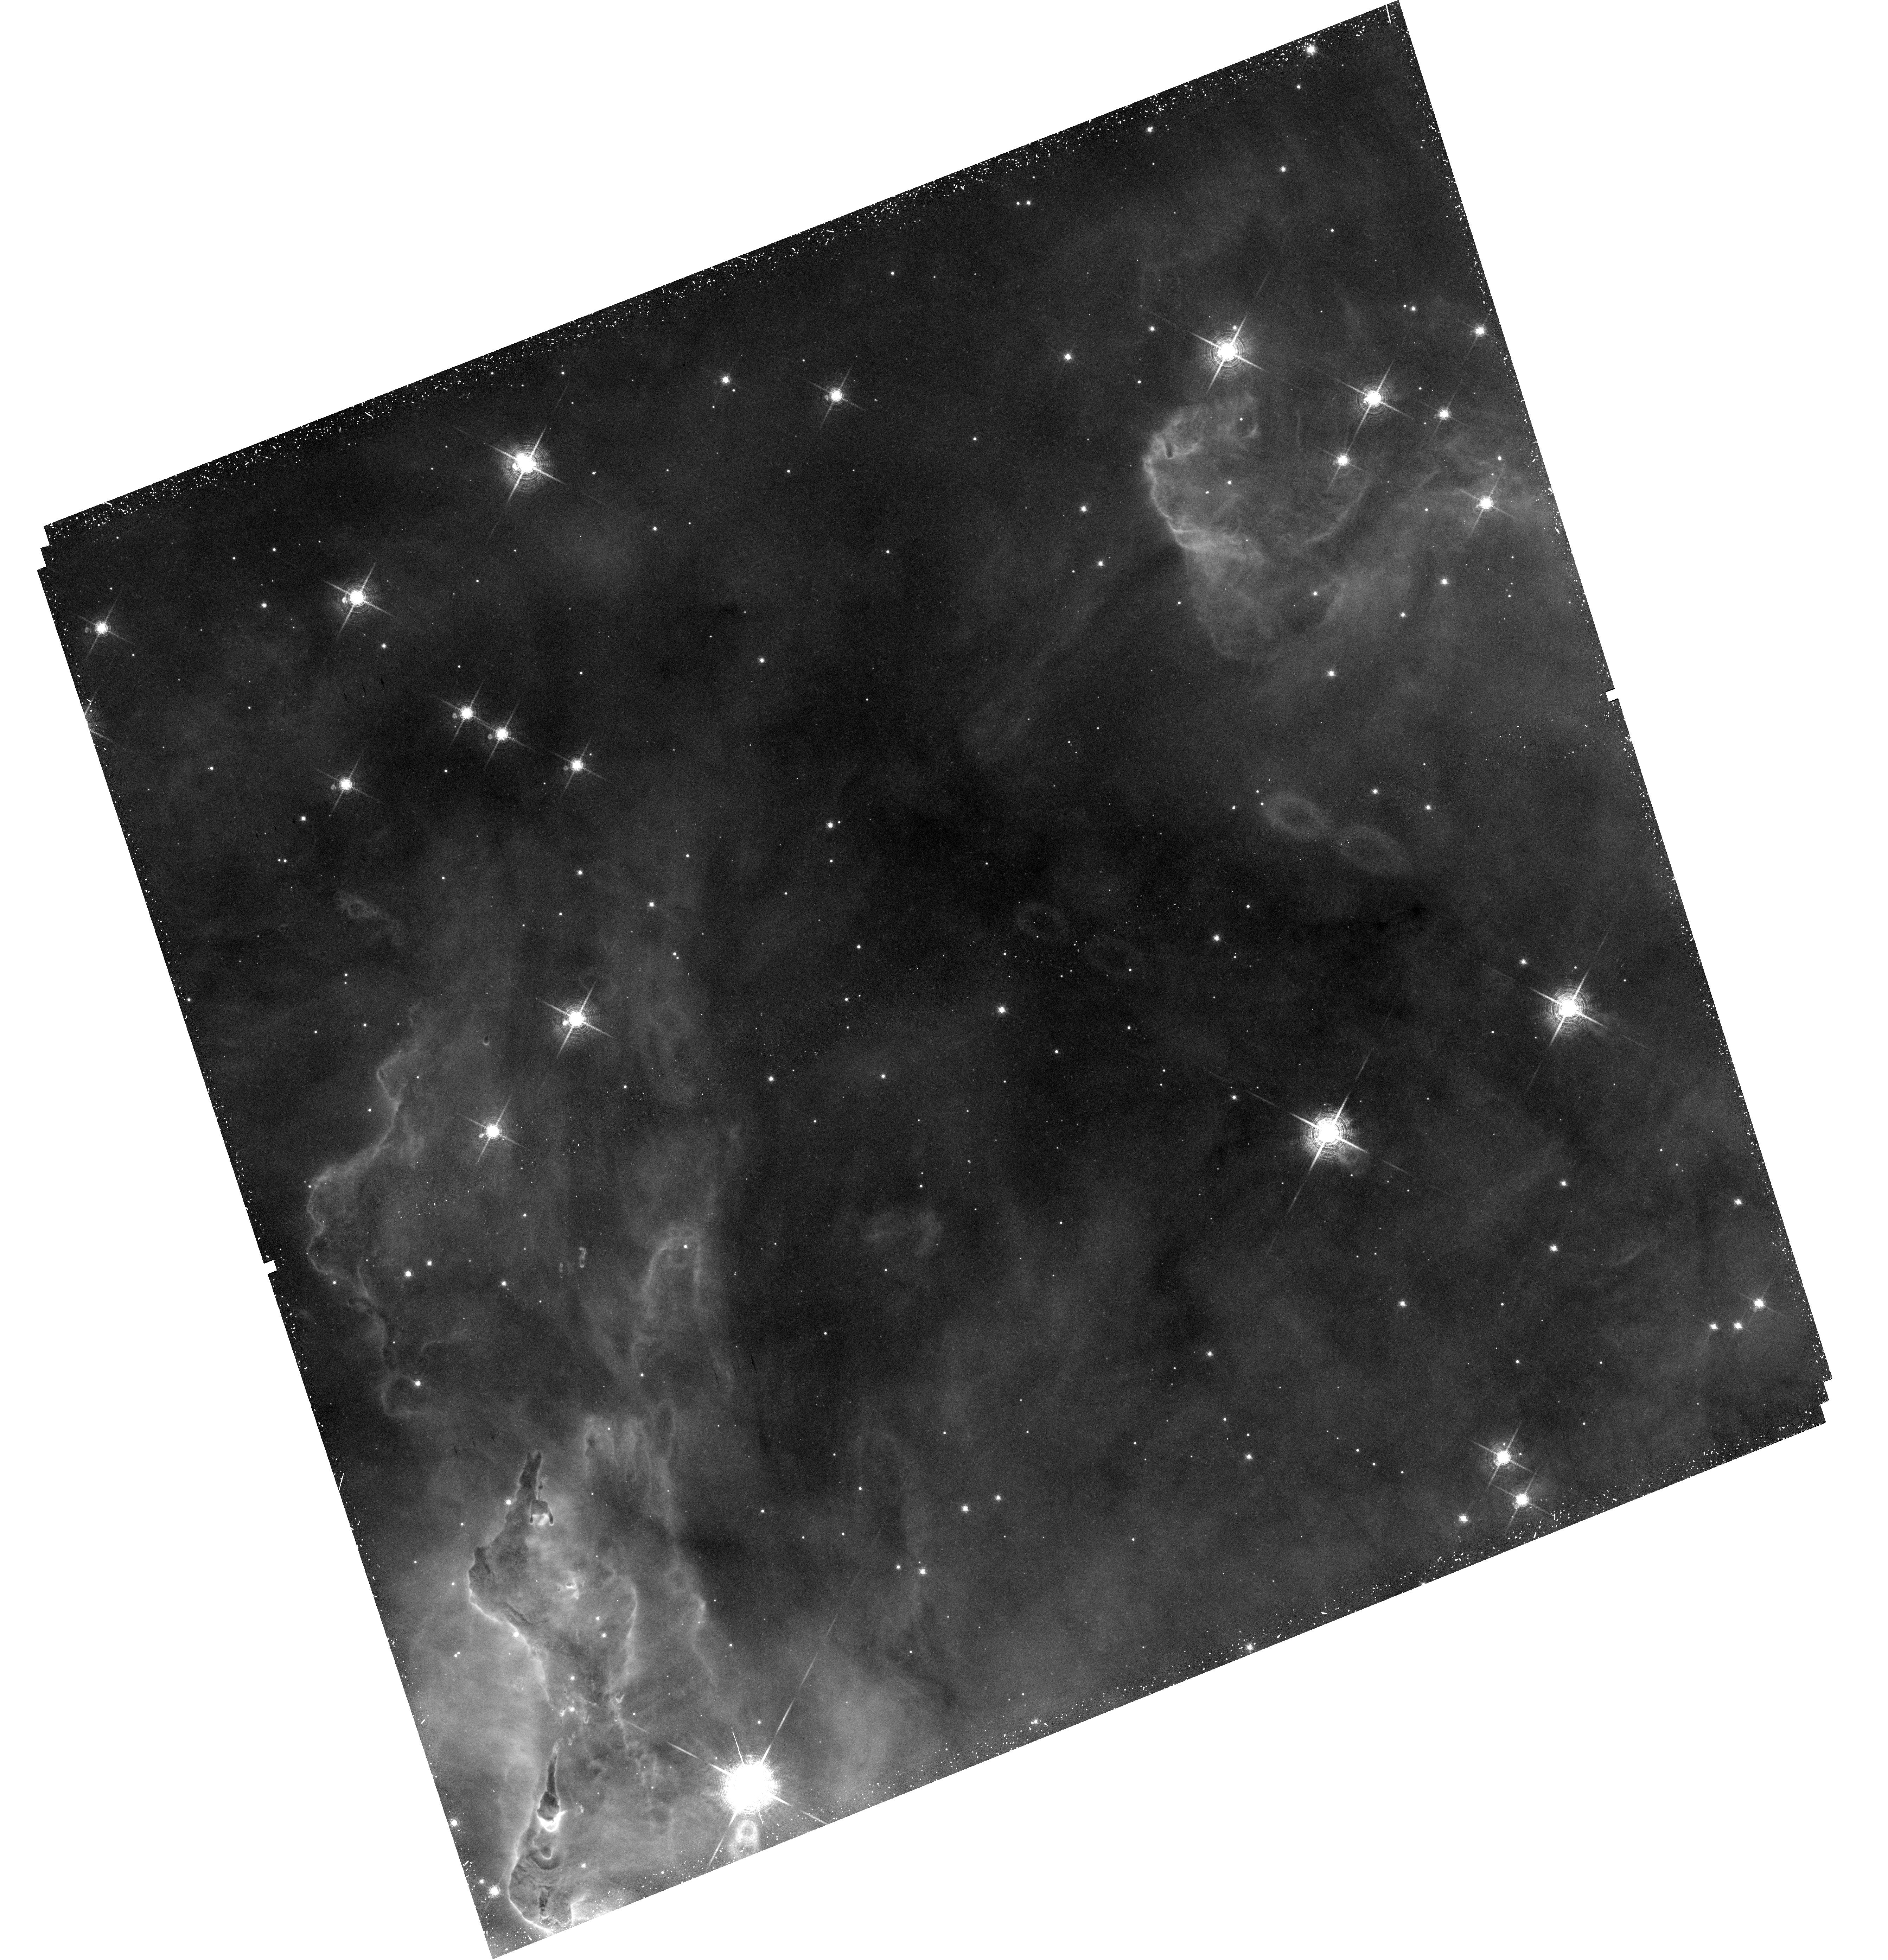
Target: HH901
Instrument: WFC3/UVIS
Filter: F673N
Exposure: 45 min
Observation ID: hst_12050_14_wfc3_uvis_f673n_ibdz14

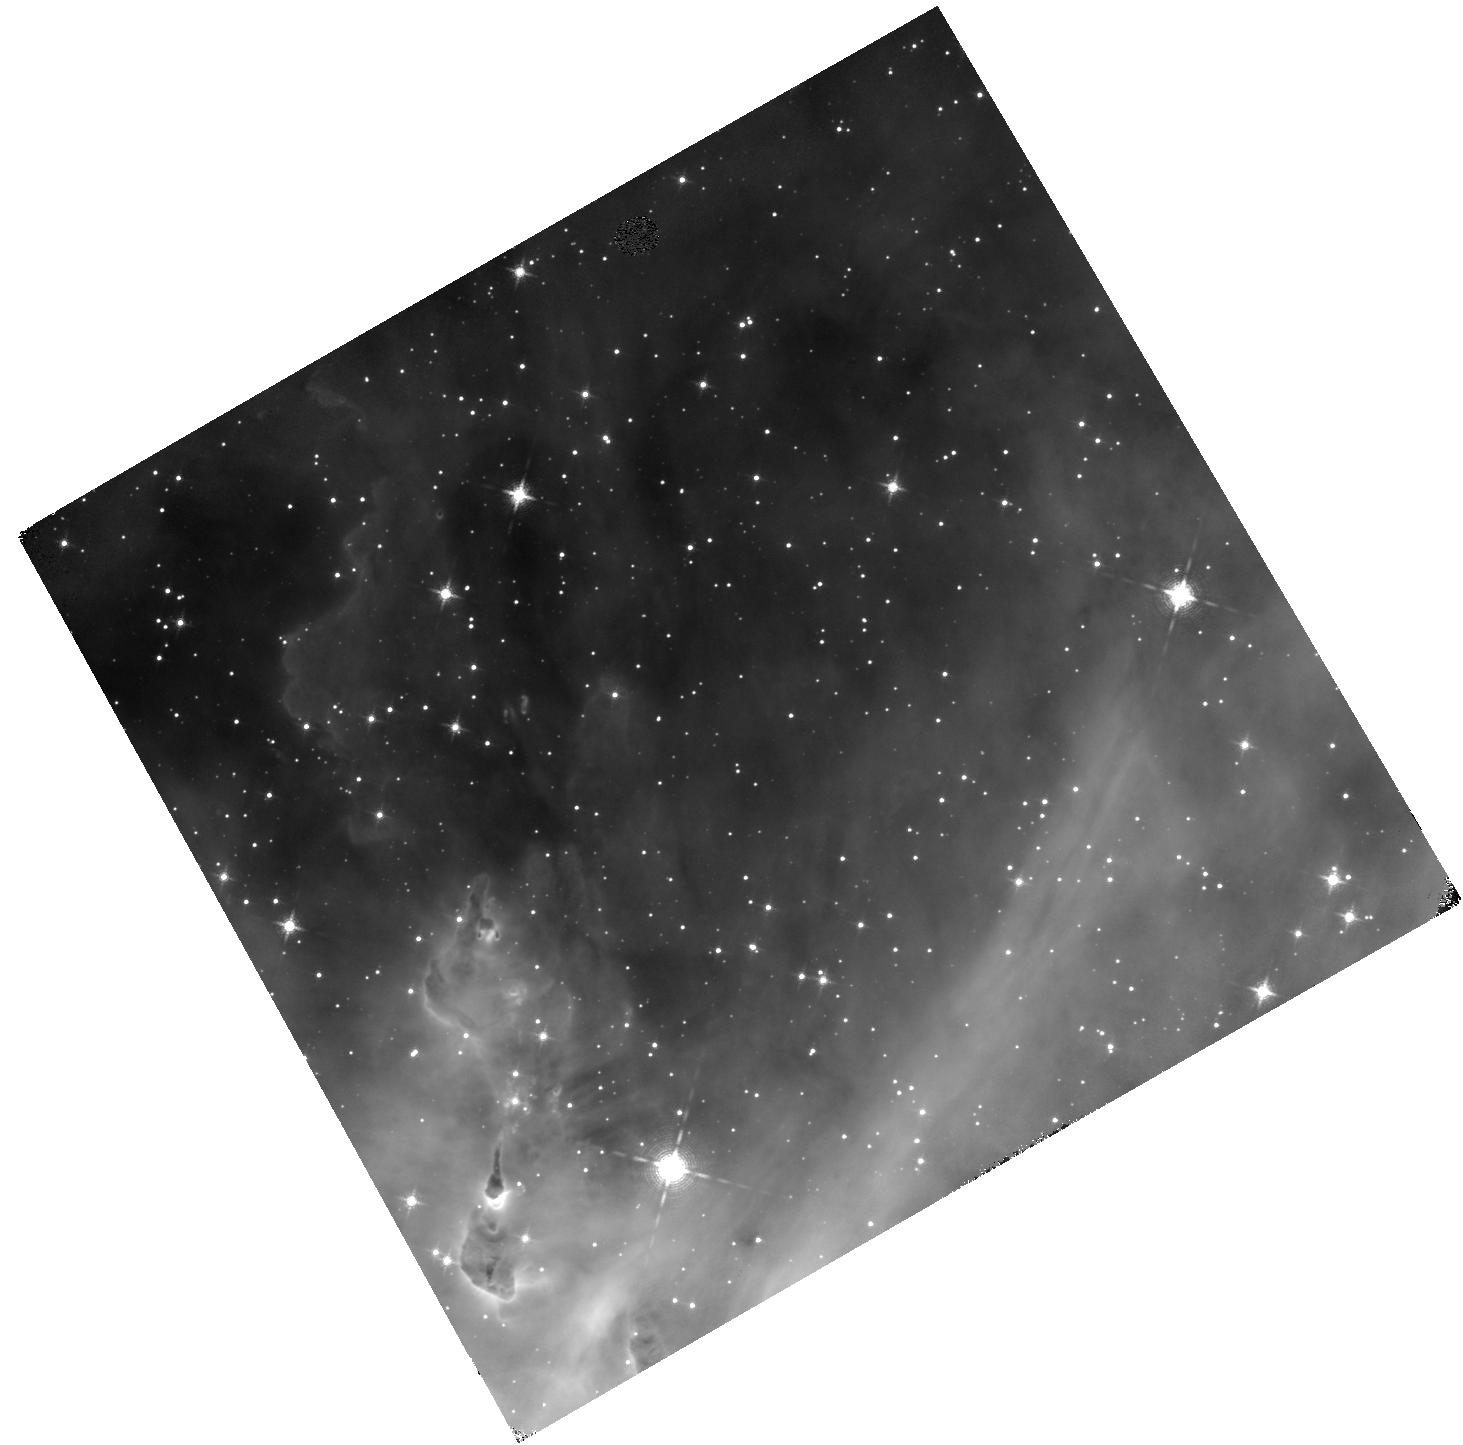
Target: HH901-COPY
Instrument: WFC3/IR
Filter: F128N
Exposure: 47 min
Observation ID: hst_12050_25_wfc3_ir_f128n_ibdz25

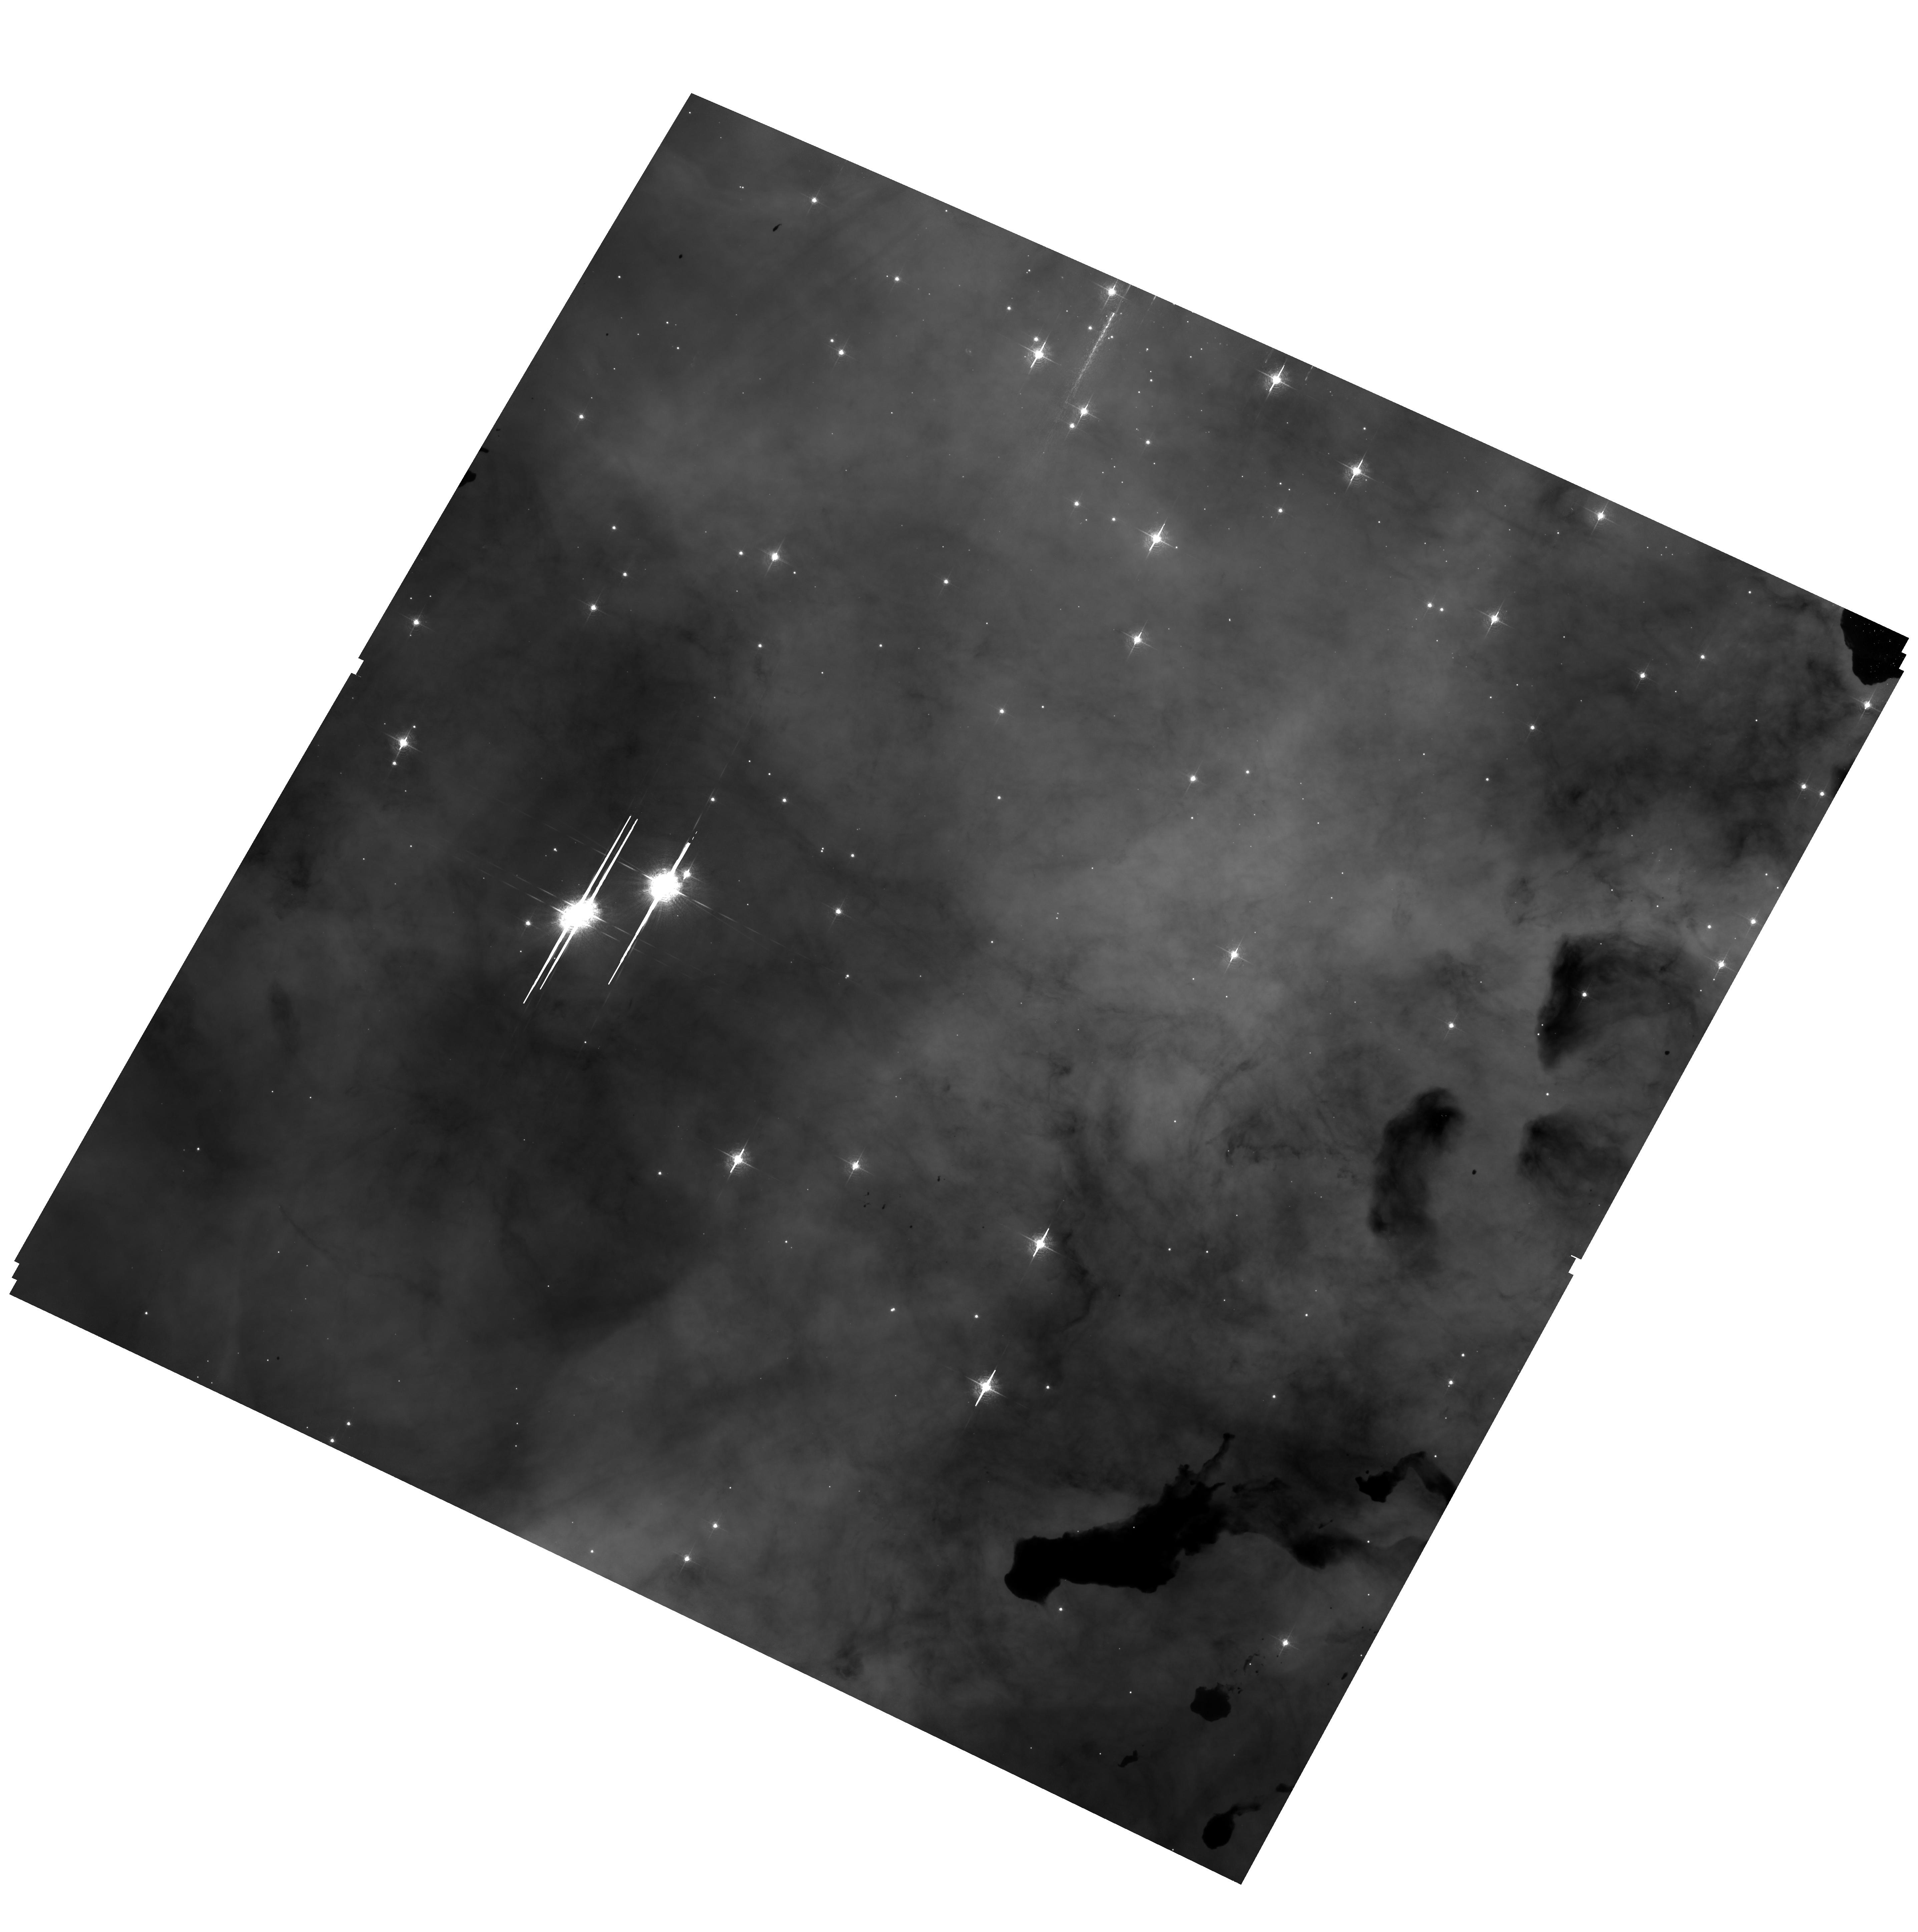
Target: field at RA 161.006°, Dec -59.578°
Instrument: ACS/WFC
Filter: F502N
Exposure: 2.1 h
Observation ID: hst_12050_13_acs_wfc_f502n_jbdz13

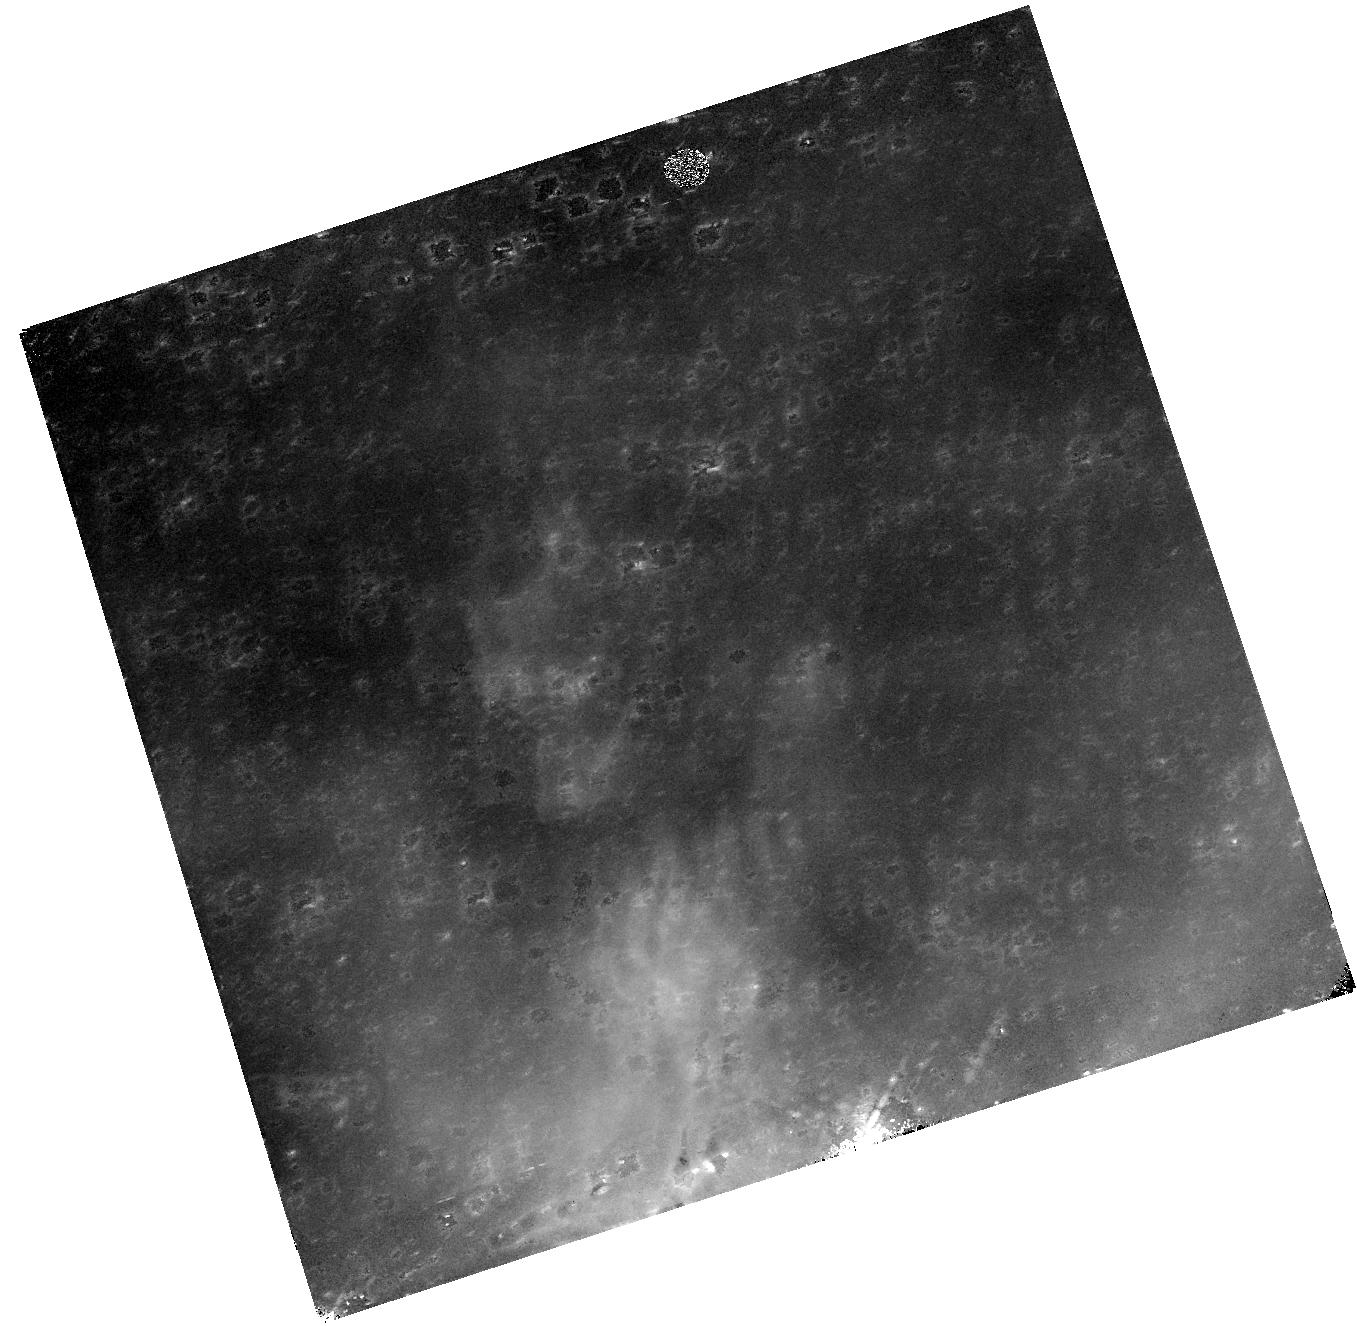
Target: HH901
Instrument: WFC3/IR
Filter: F126N
Exposure: 47 min
Observation ID: hst_12050_24_wfc3_ir_f126n_ibdz24

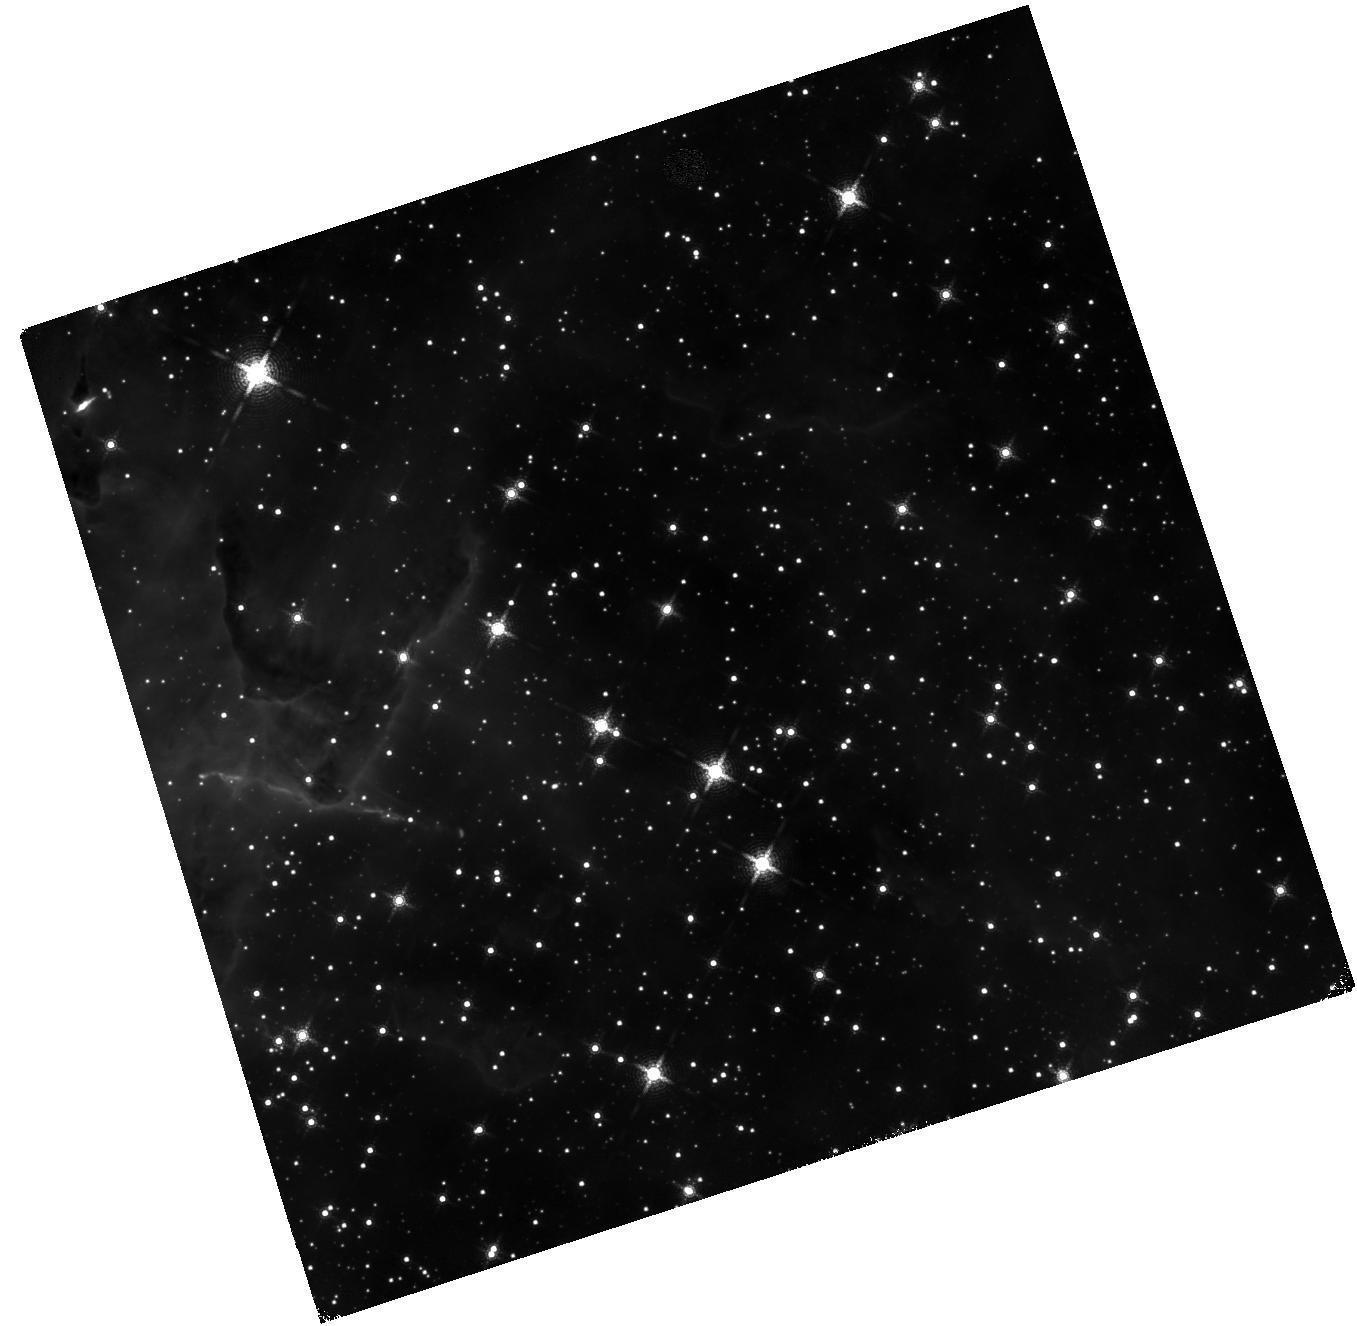
Target: HH901
Instrument: WFC3/IR
Filter: F164N
Exposure: 53 min
Observation ID: hst_12050_22_wfc3_ir_f164n_ibdz22

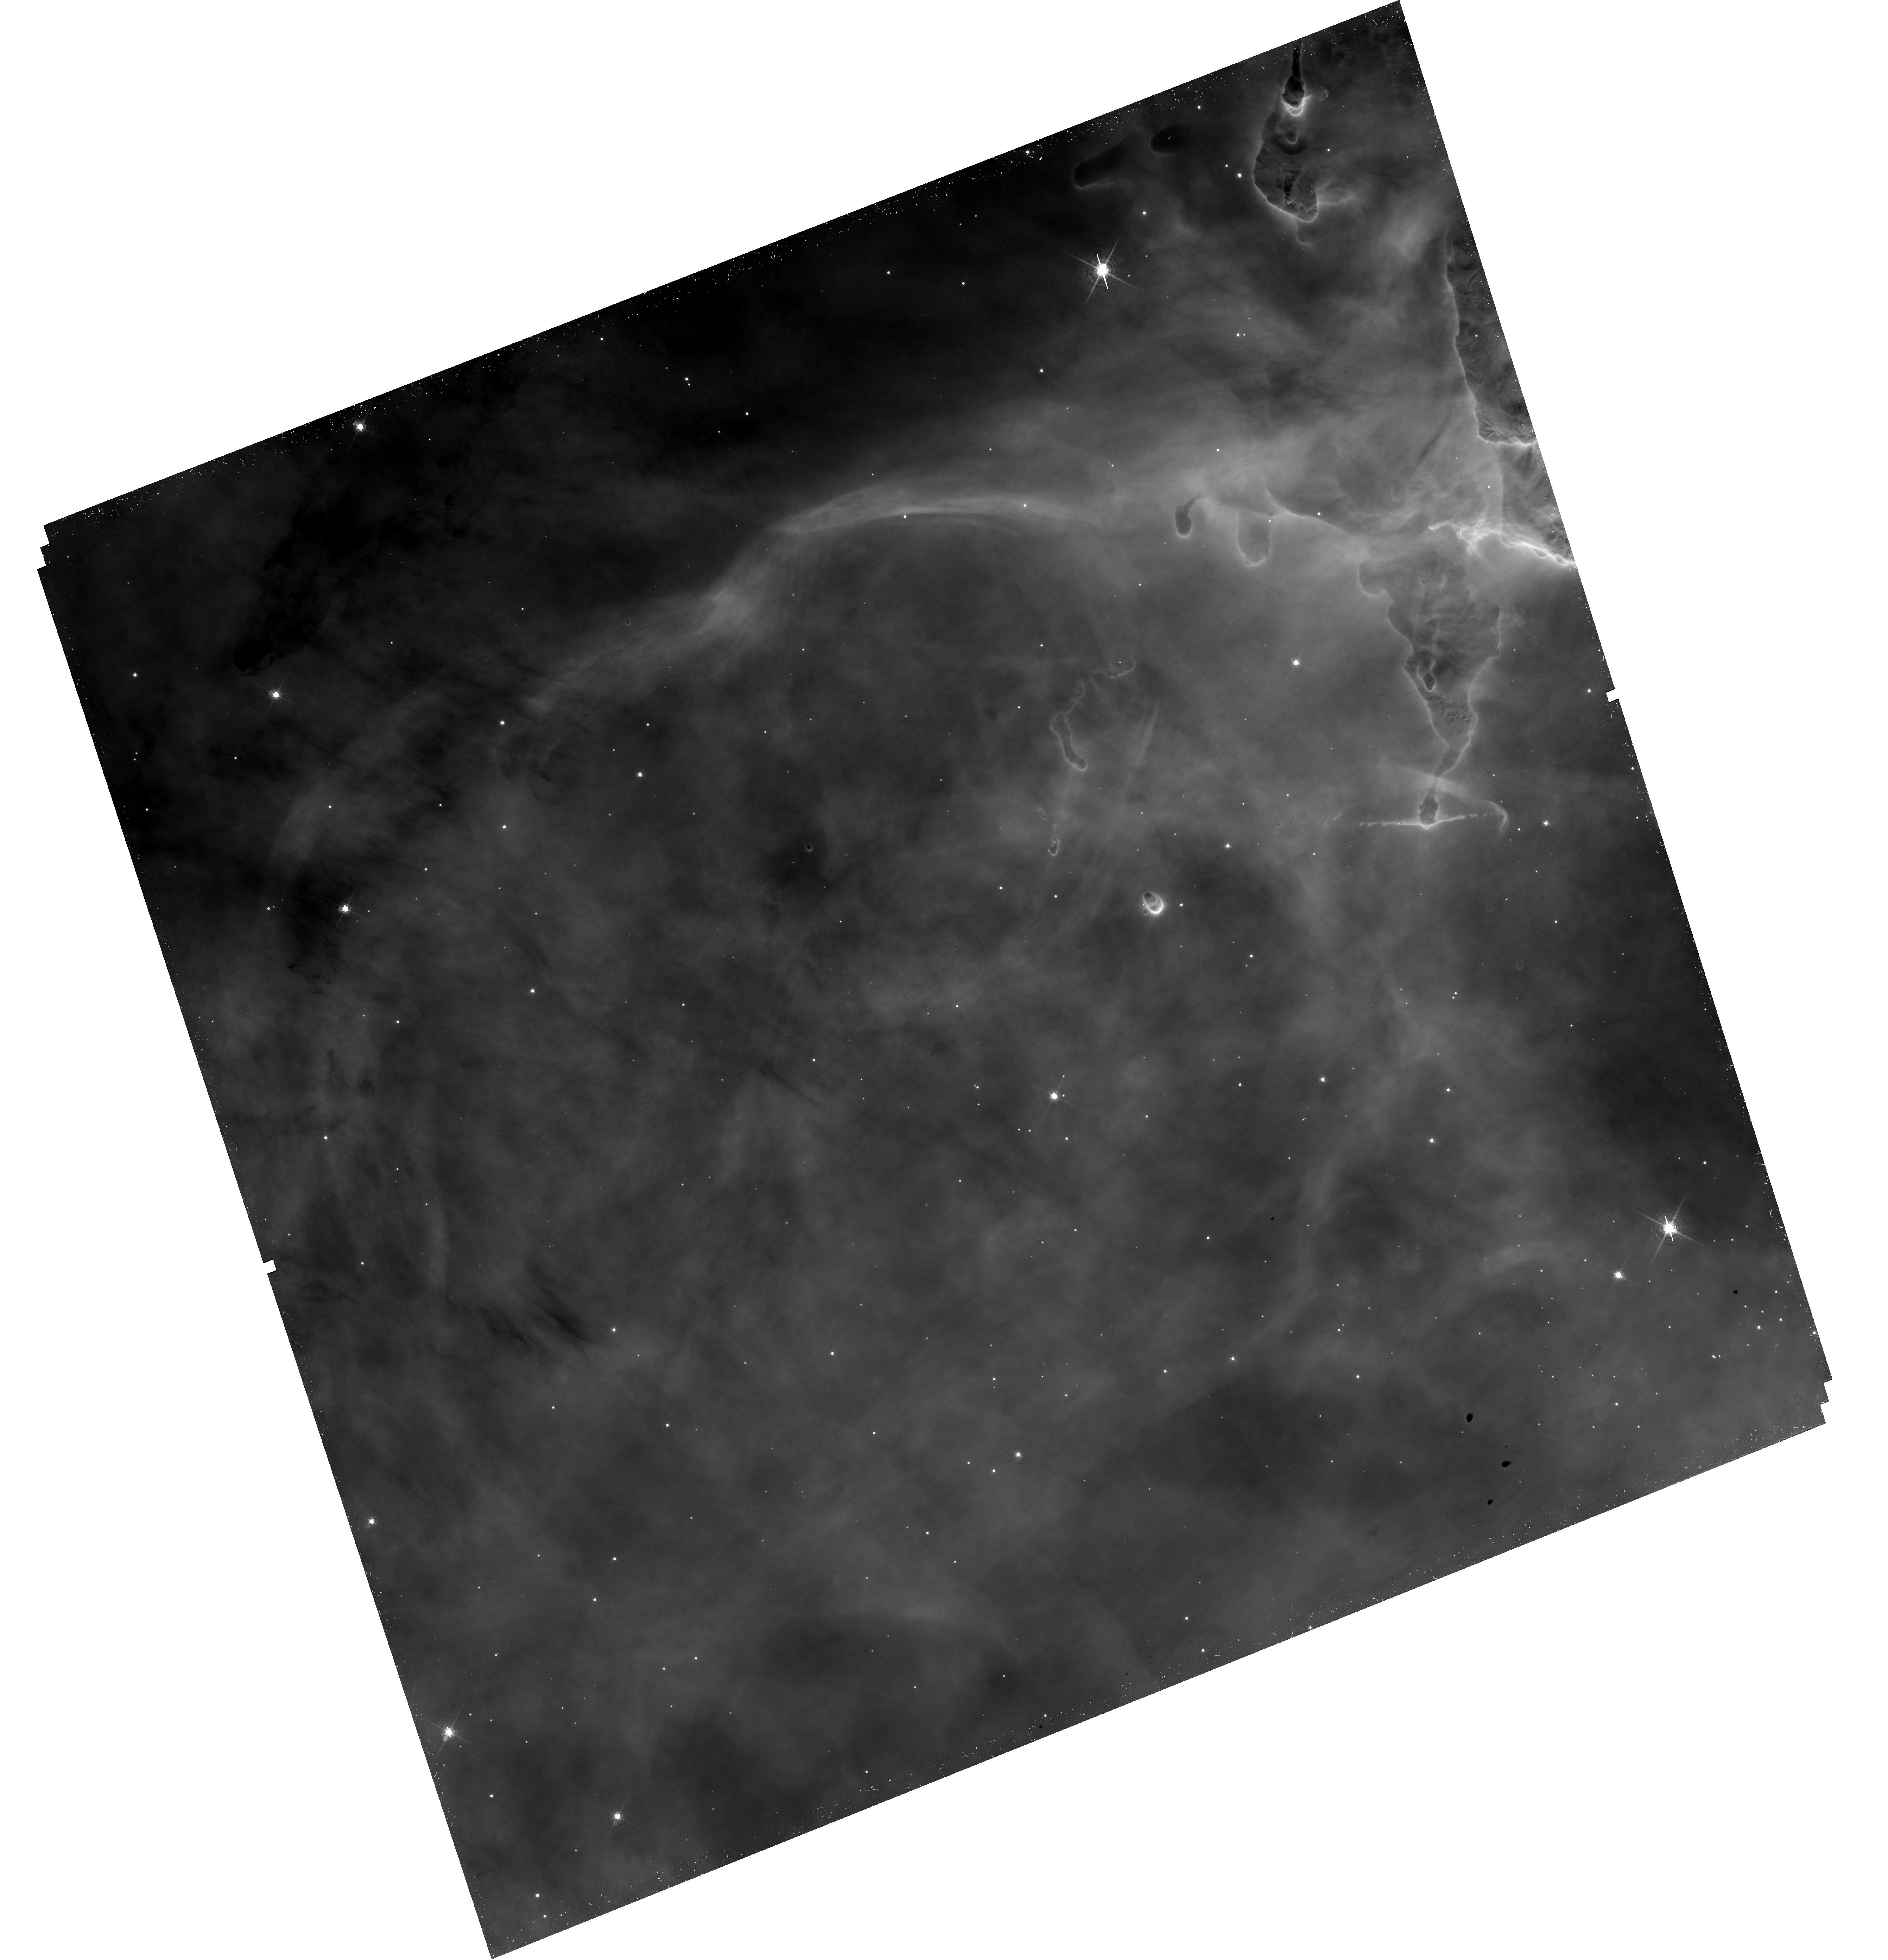
Target: HH901
Instrument: WFC3/UVIS
Filter: F657N
Exposure: 40 min
Observation ID: hst_12050_11_wfc3_uvis_f657n_ibdz11

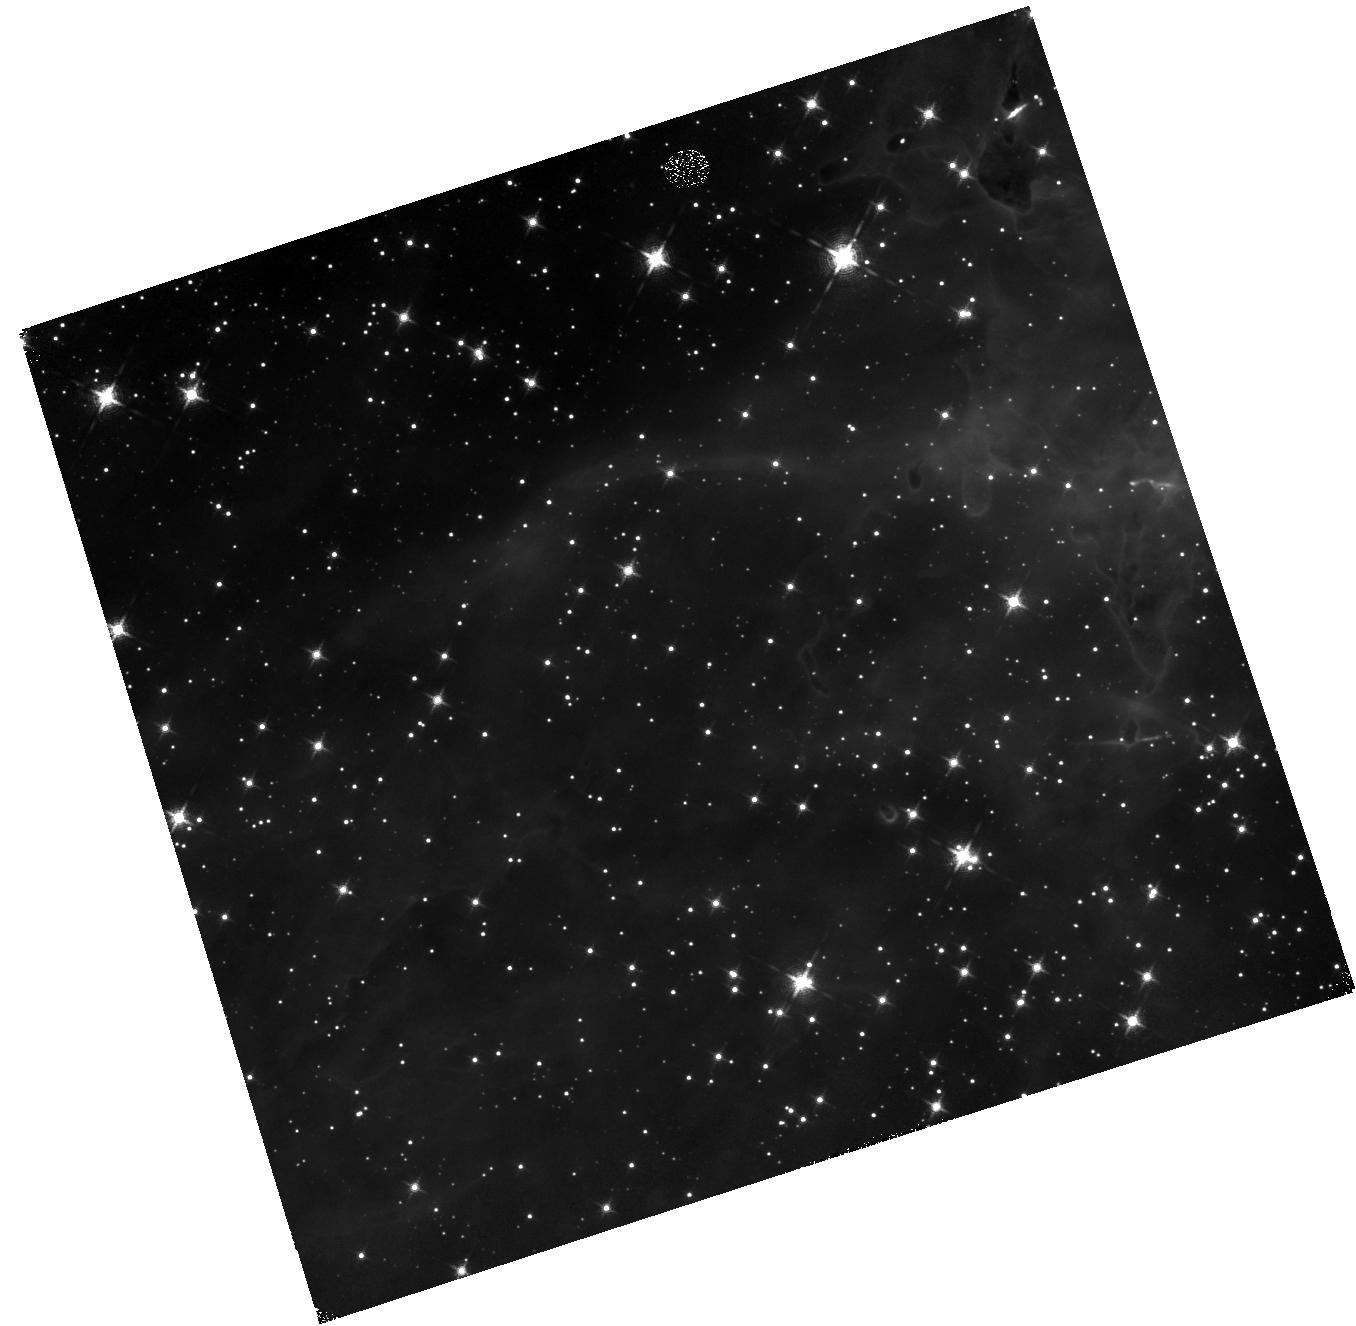
Target: HH901
Instrument: WFC3/IR
Filter: F126N
Exposure: 47 min
Observation ID: hst_12050_21_wfc3_ir_f126n_ibdz21

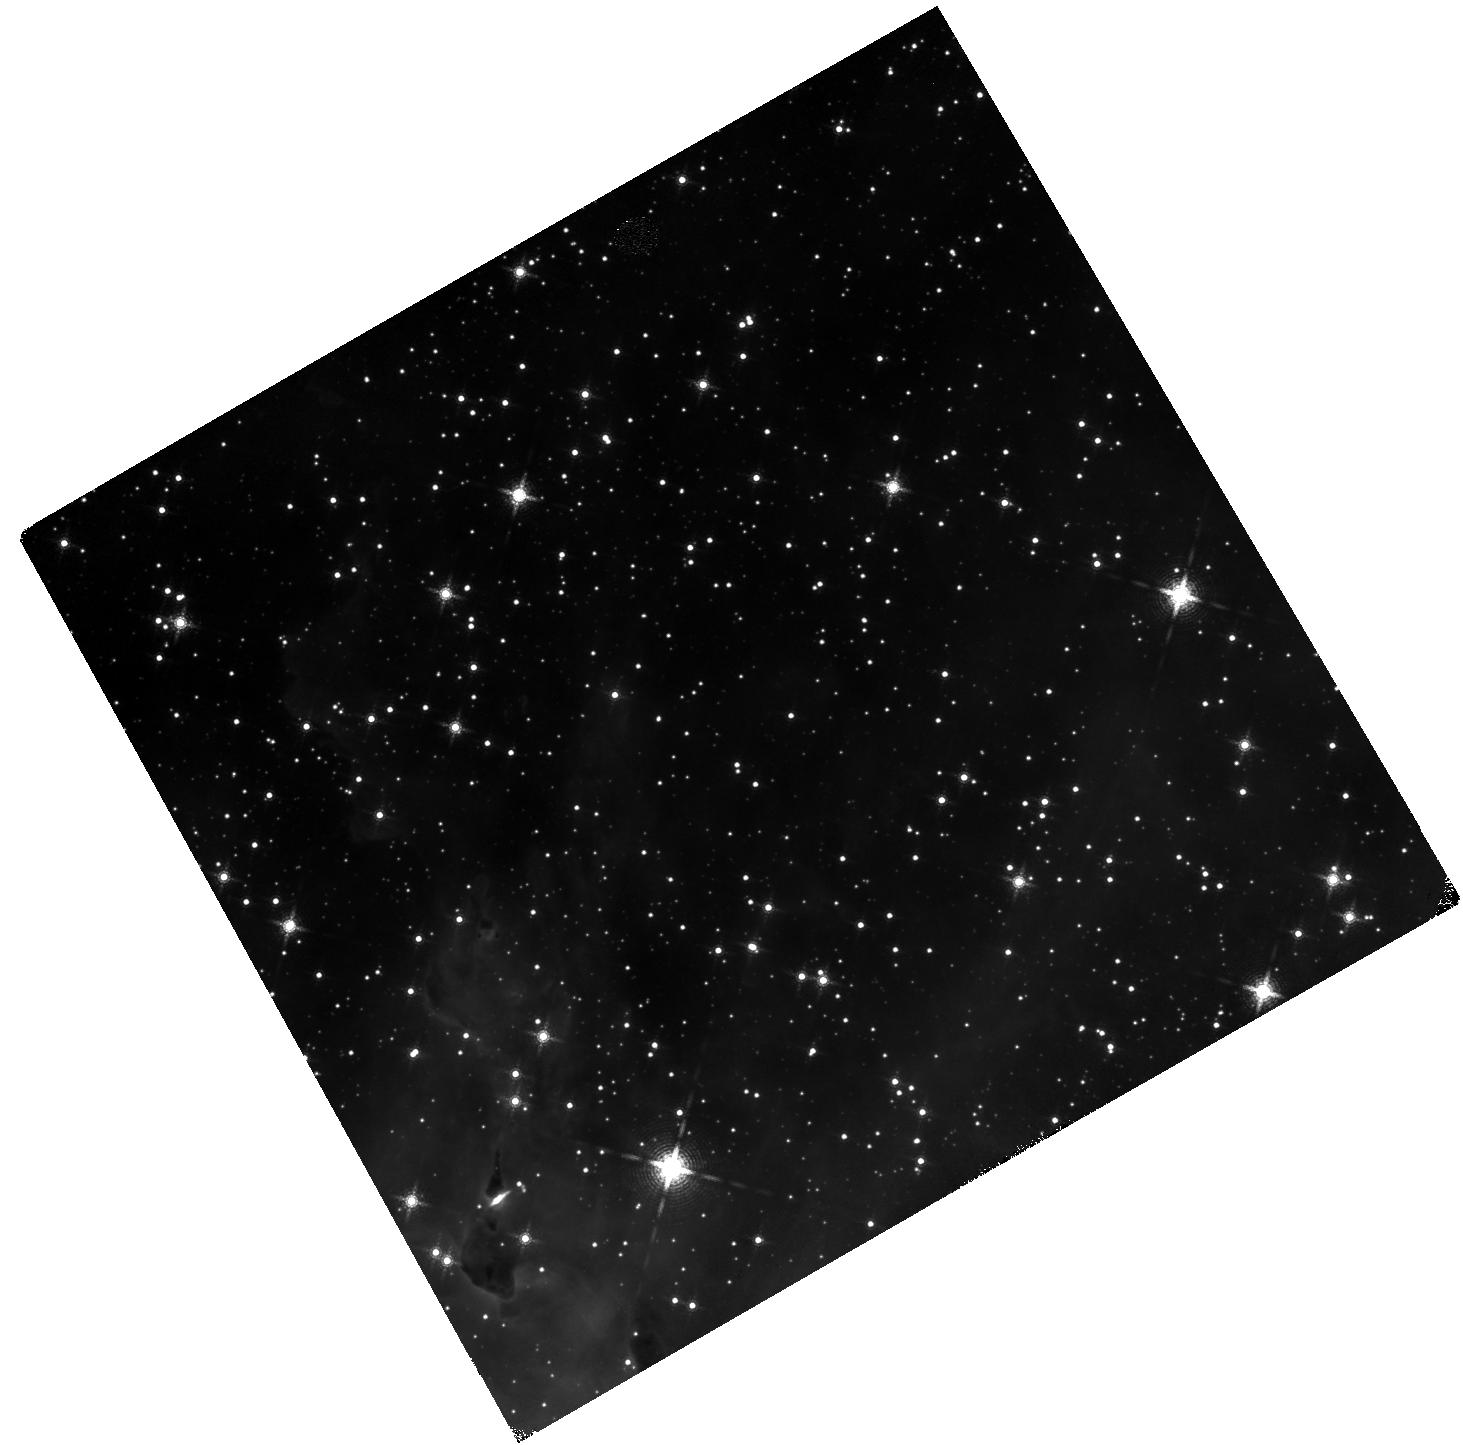
Target: HH901-COPY
Instrument: WFC3/IR
Filter: F164N
Exposure: 53 min
Observation ID: hst_12050_25_wfc3_ir_f164n_ibdz25

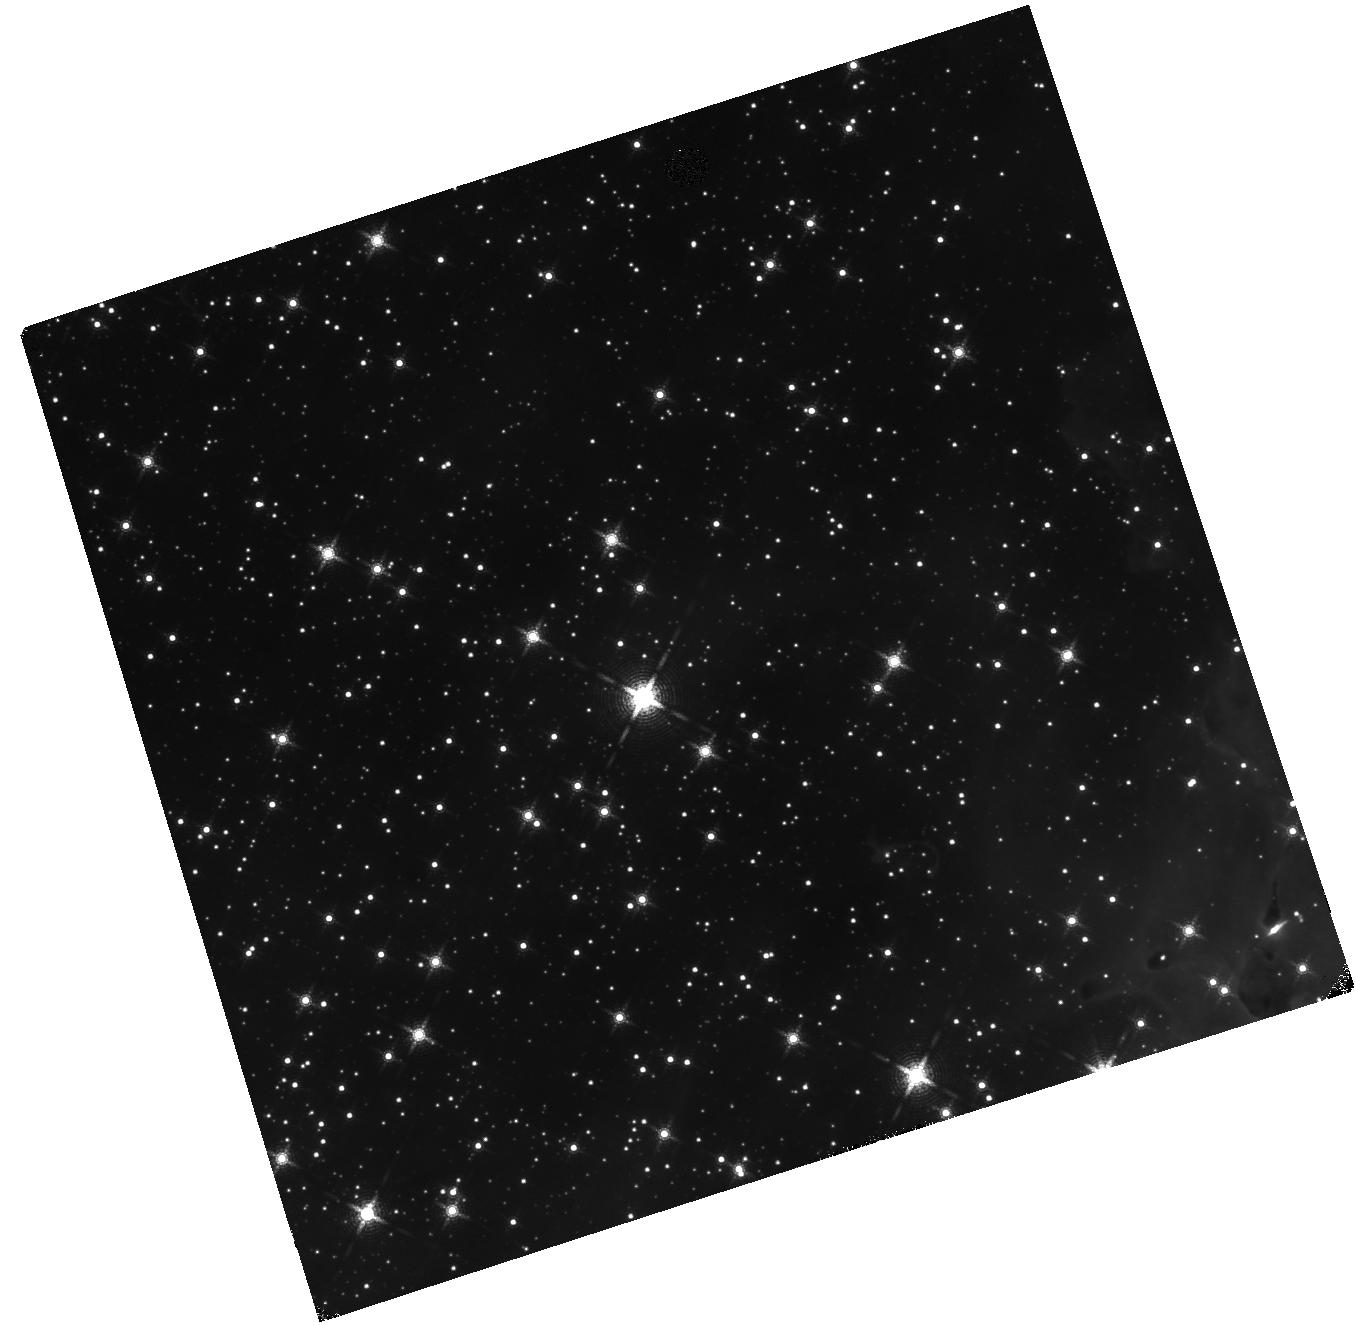
Target: HH901
Instrument: WFC3/IR
Filter: F164N
Exposure: 53 min
Observation ID: hst_12050_23_wfc3_ir_f164n_ibdz23

20th Anniversary of HST Launch (PI: Livio, Mario)

The 20th anniversary of HST?s launch on April 24, 2010 will be a significant milestone both in the Hubble mission and in the history of U.S. space astronomy. Already plans are in place for many activities surrounding this anniversary that take advantage of the ?teachable moment? afforded by this event. A new, high-impact image from Hubble is a necessary component of this mix. We are proposing here to meet that need with new observations of a dramatic region of the Carina Nebula only partially observed previously with Hubble. The release of the large mosaic of the Carina Nebula for HST?s 17th anniversary was one of the largest Hubble images ever released (Fig. 1). It contains numerous dramatic details including the pillar containing HH 901 (Fig. 2) which was itself released as a separate detail image. What is not widely realized, however, is that the HST data in the Carina mosaic is limited to H-alpha only. The oxygen (502 nm) and sulfur (673 nm) images were obtained with the MOSAIC camera at CTIO. These low resolution images were combined with the much higher resolution HST data to produce the final color image composite. When the full mosaic is viewed, the loss of resolution is an acceptable compromise. However, when zooming in on details, the effect is noticeable. We have selected the most dramatic portion to return to with WFC3 to obtain HST resolution in a complete filter set. In order to highlight the new capabilities of WFC3 as well as foreshadowing the capabilities of JWST, we will obtain a full 3-color composite in the IR channel of WFC3 in addition to the UVIS.